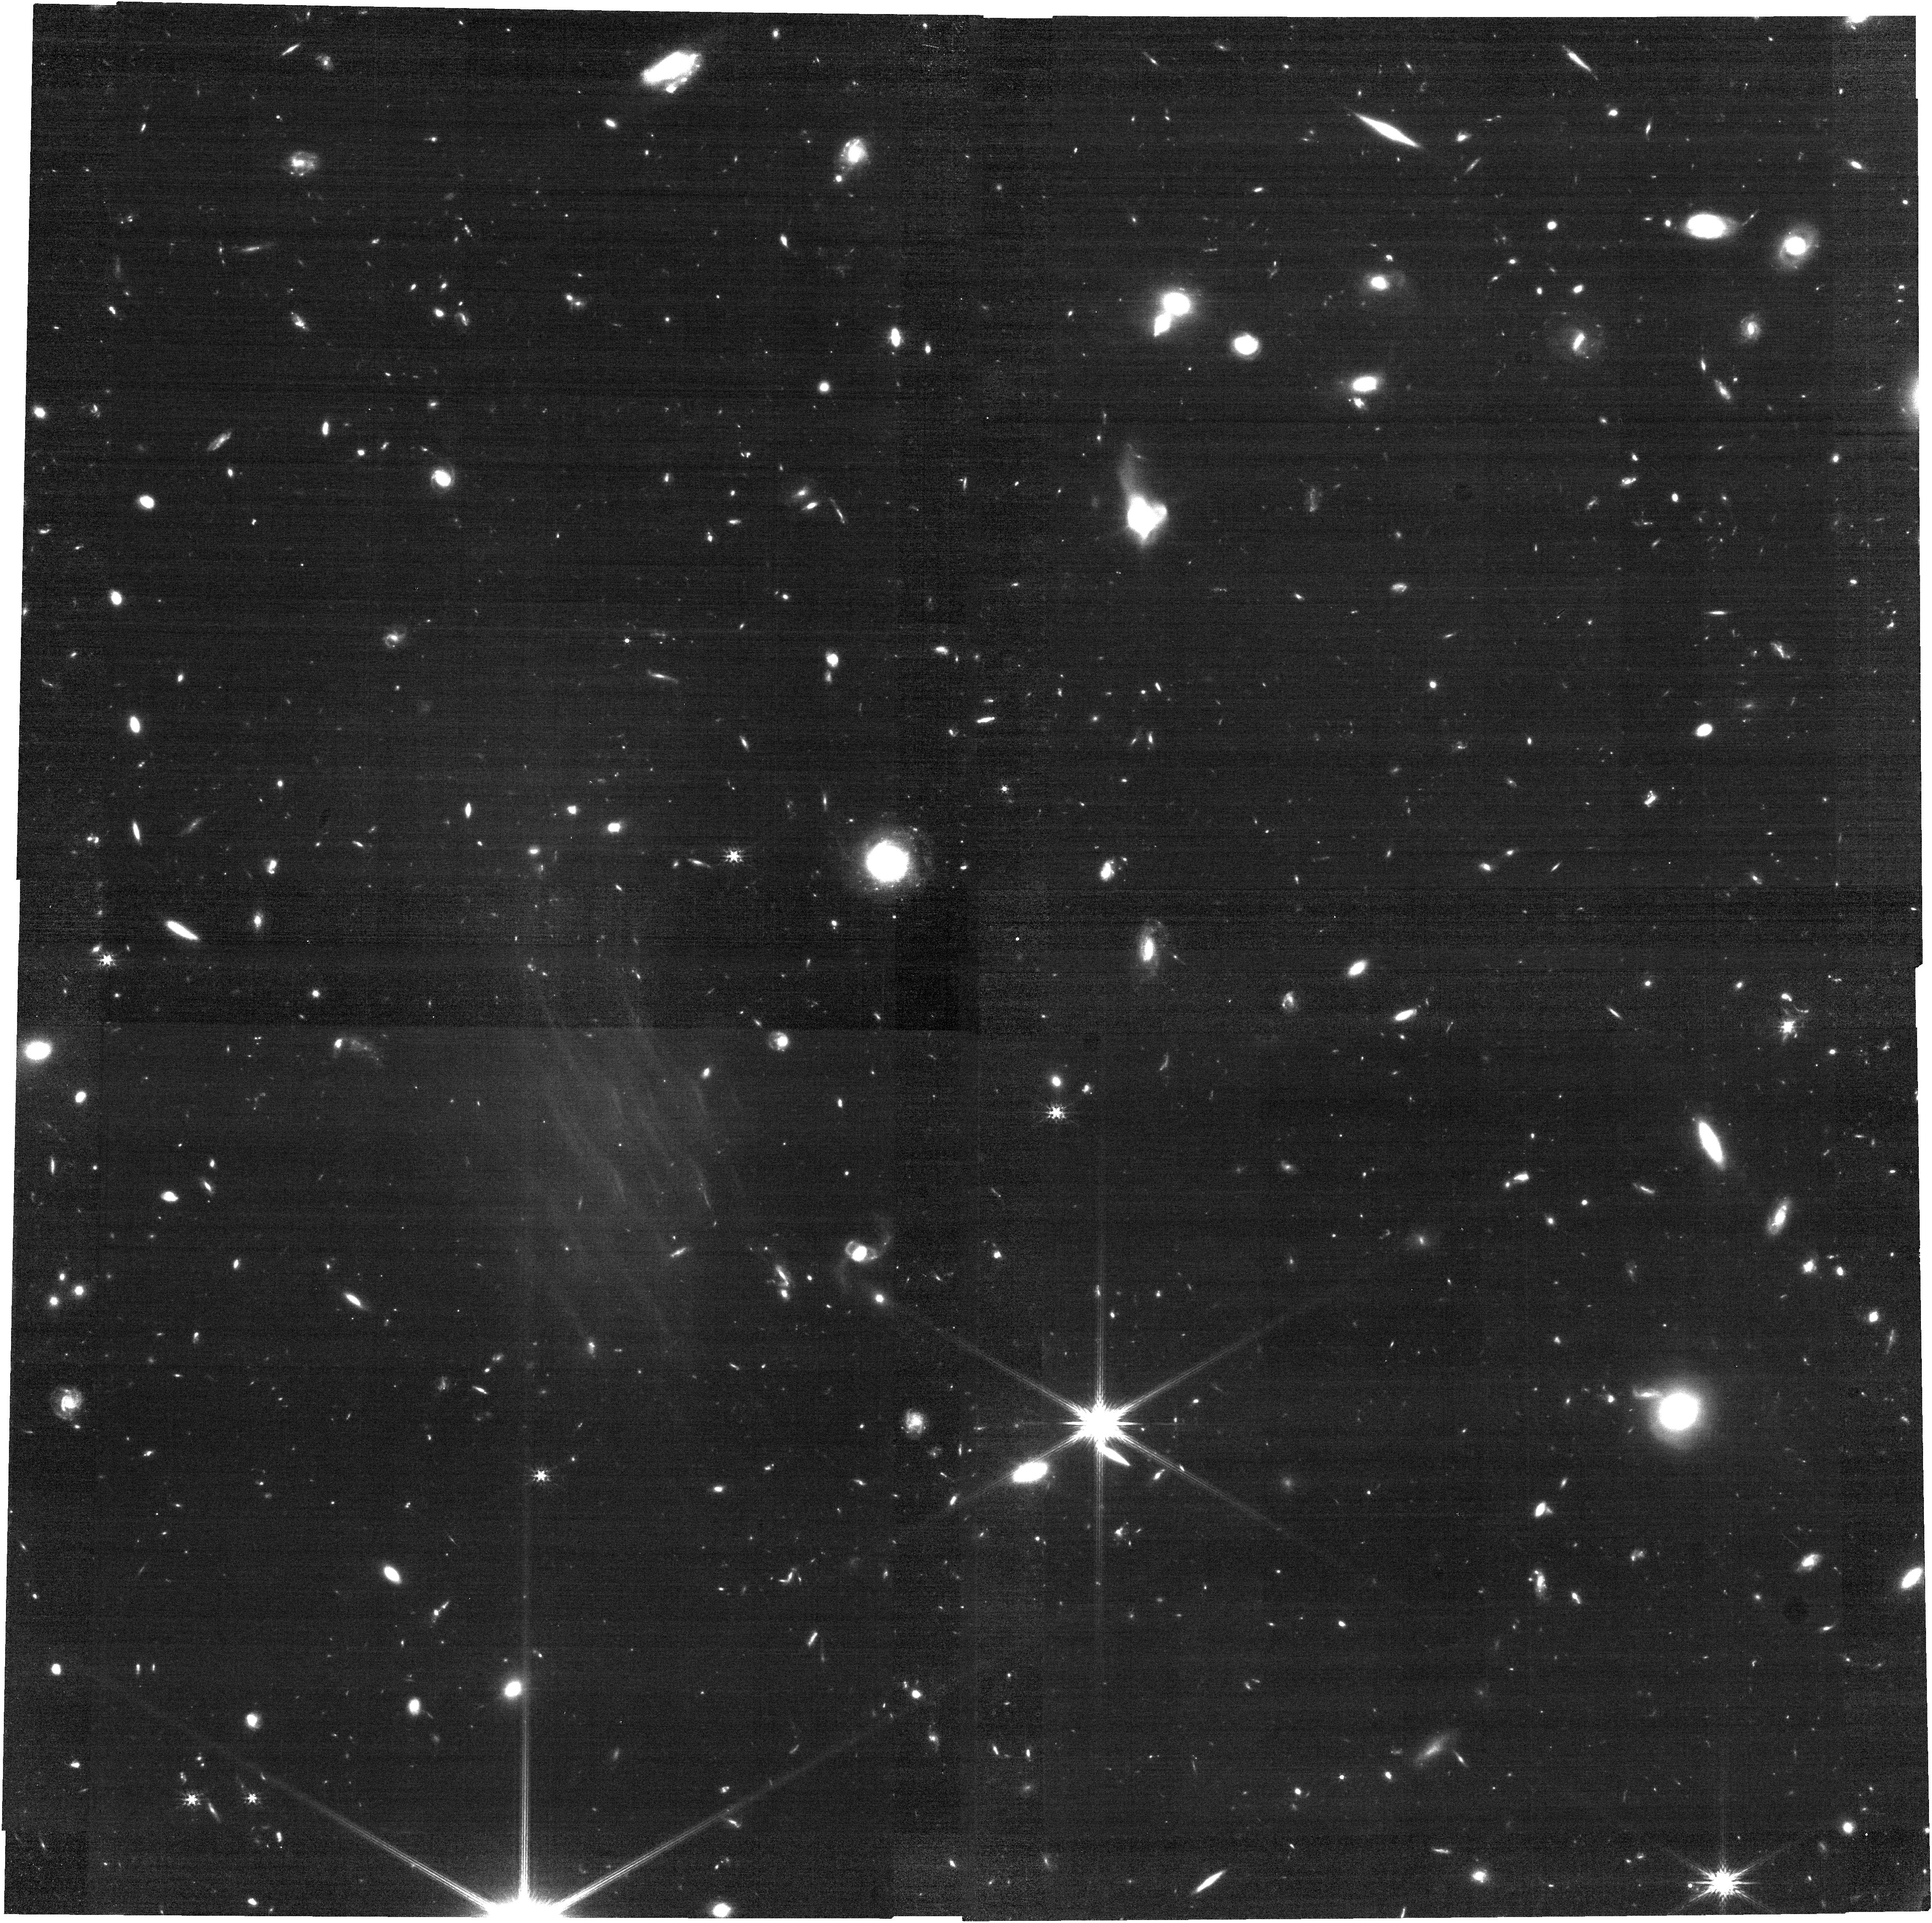
Target: J0218-0519
Instrument: NIRCAM
Filter: F200W
Exposure: 35 min
Observation ID: jw01657-o005_t001_nircam_clear-f200w

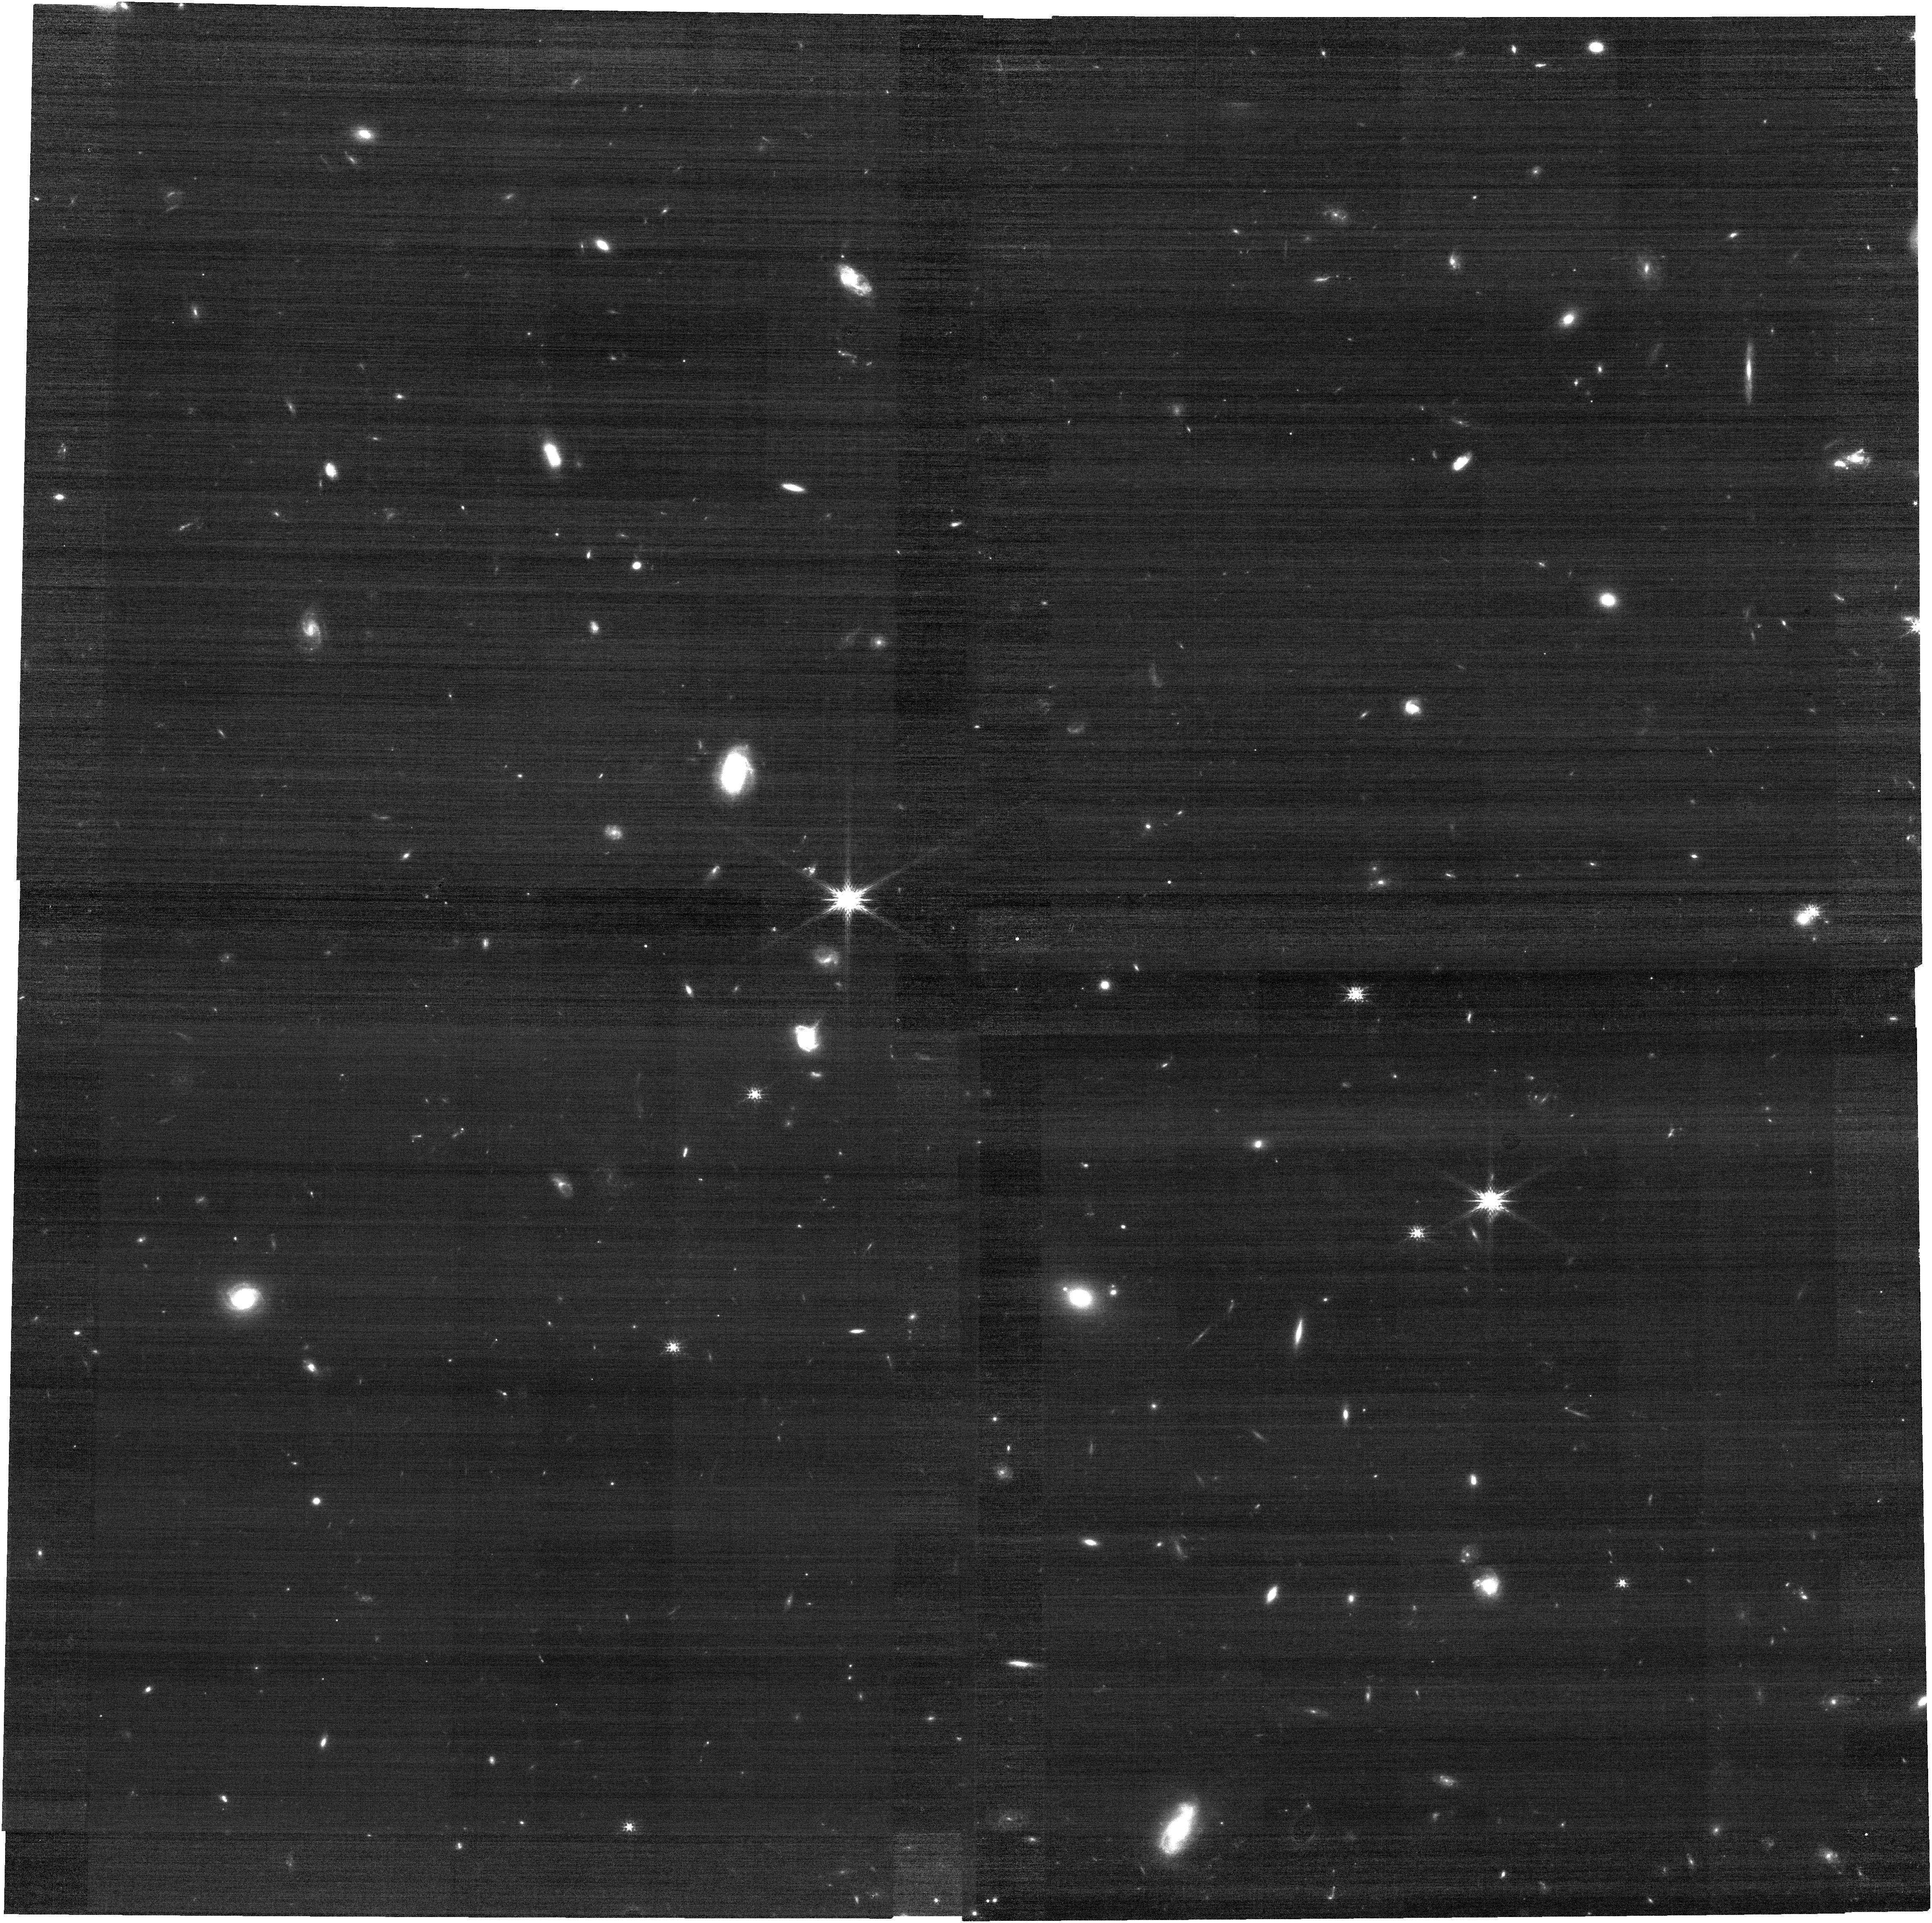
Target: J0217-0208
Instrument: NIRCAM
Filter: F150W
Exposure: 10 min
Observation ID: jw01657-o006_t002_nircam_clear-f150w

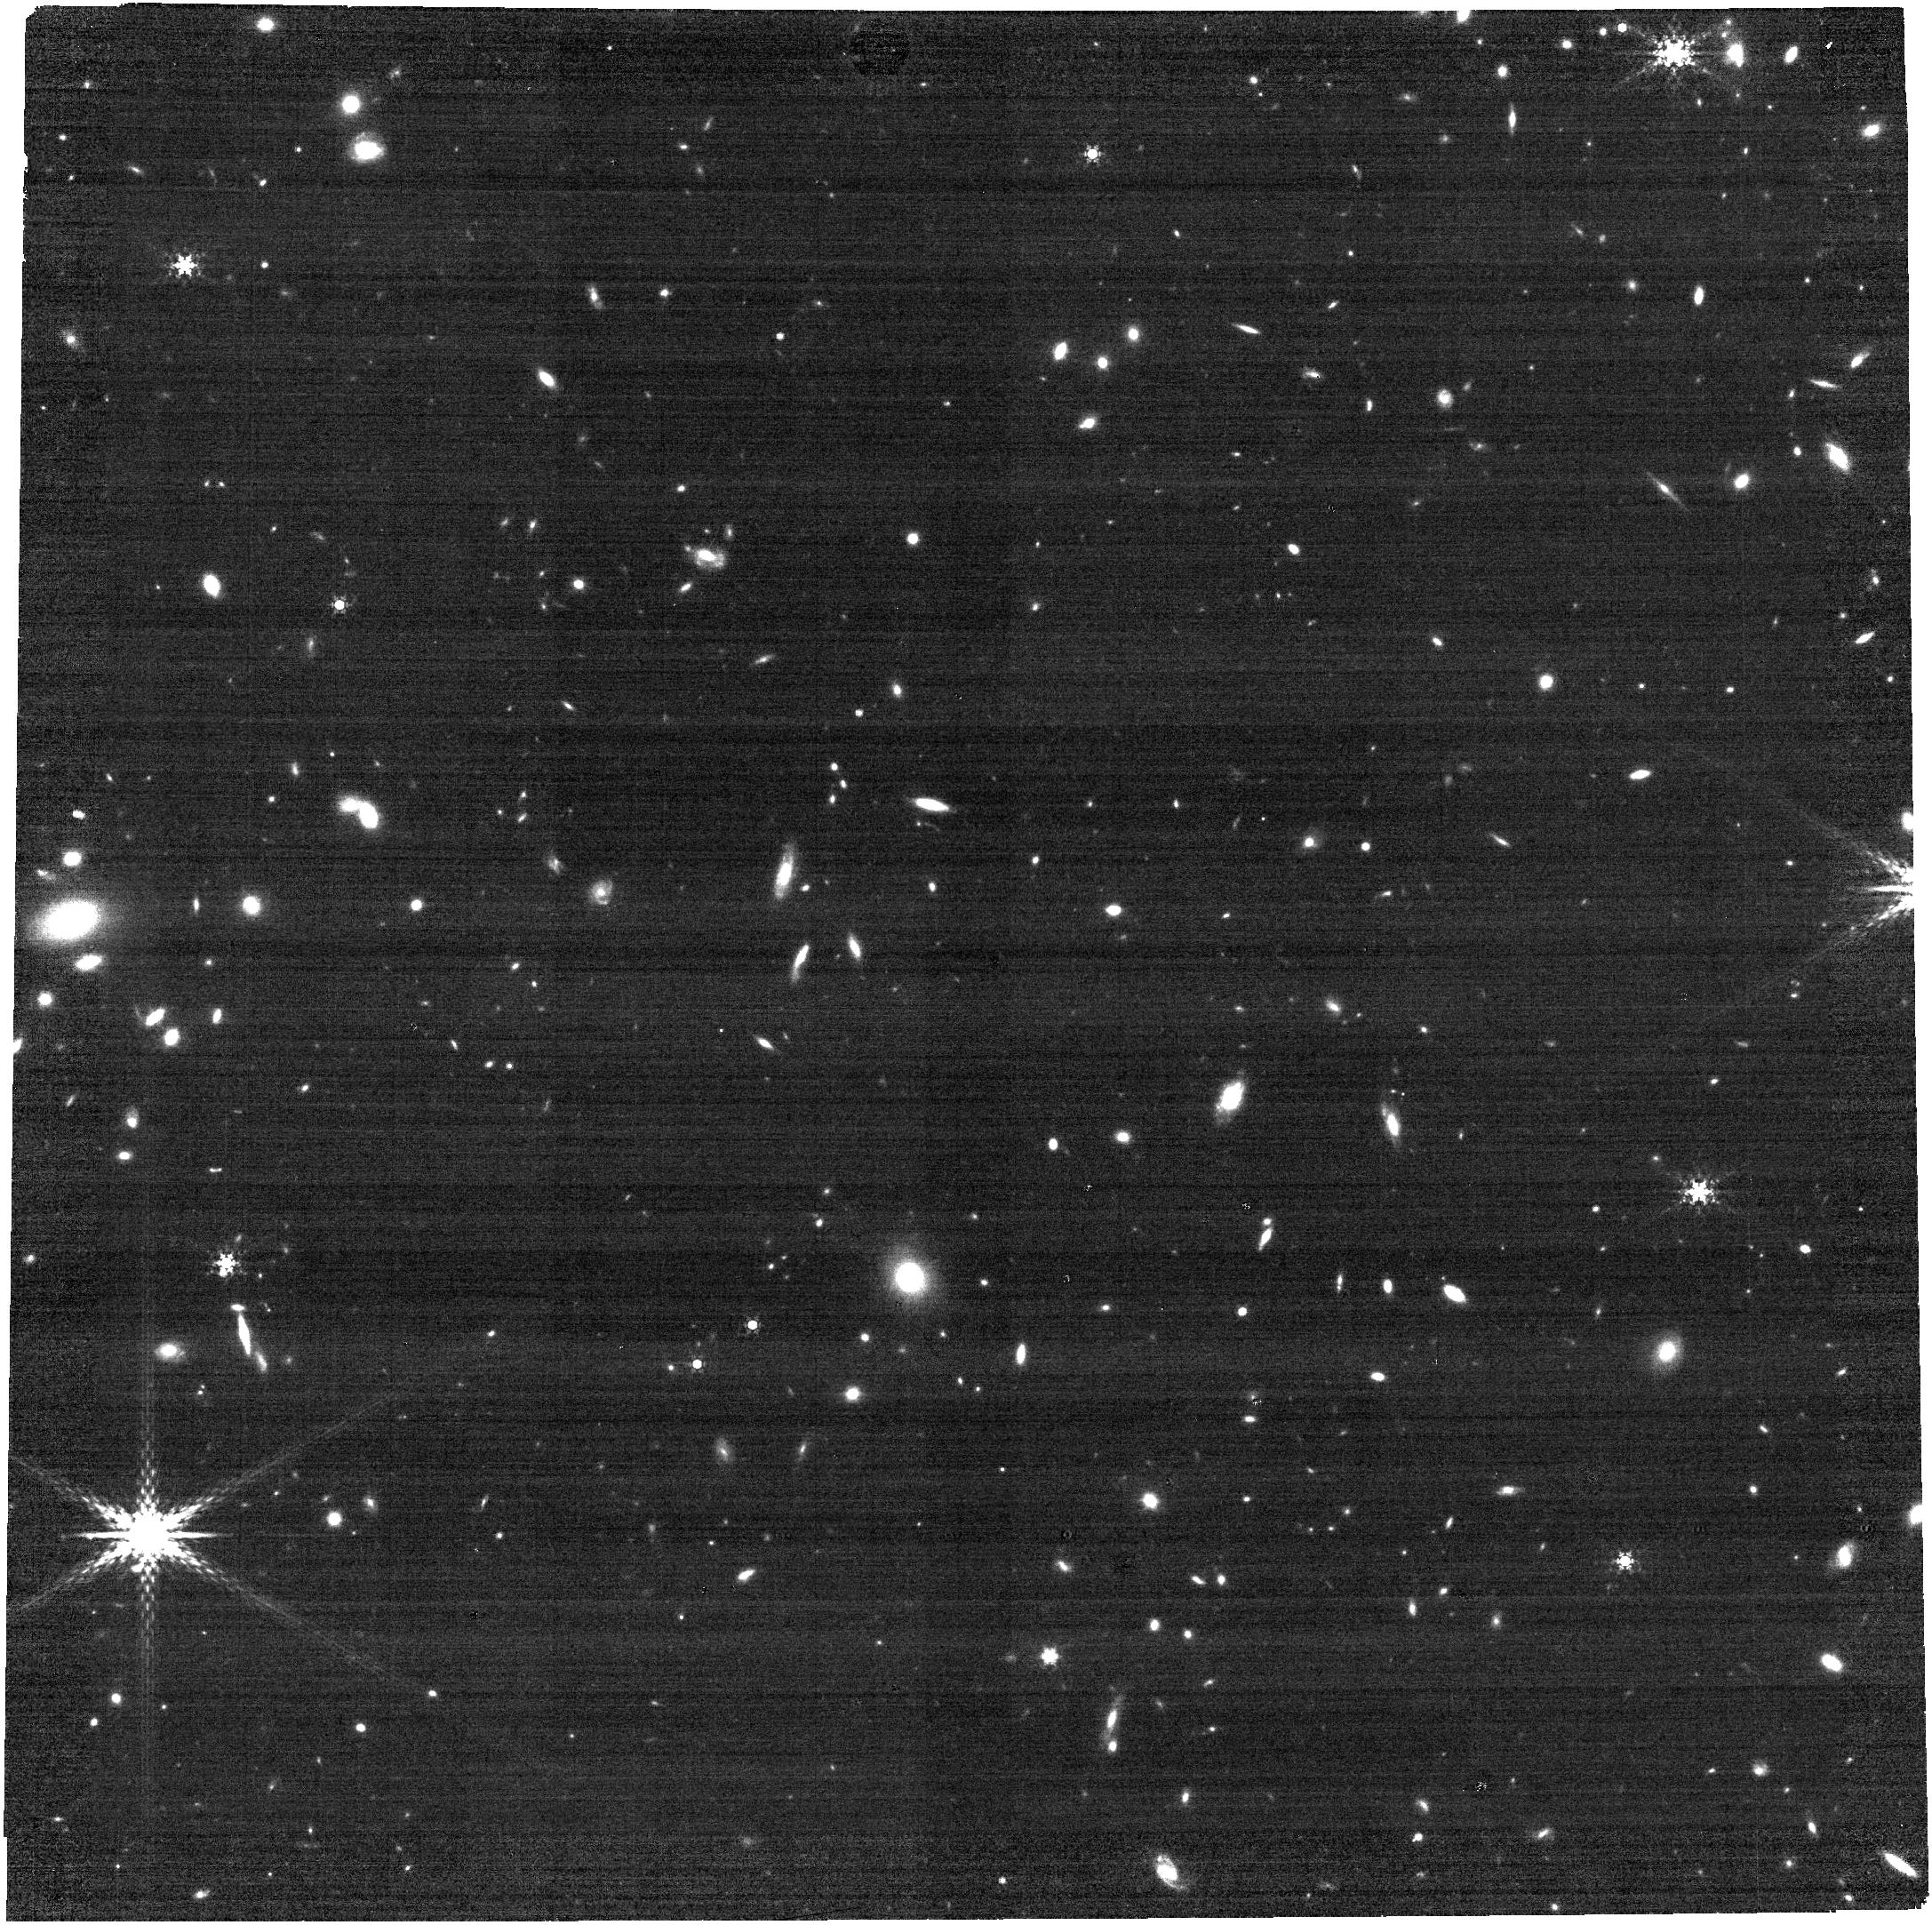
Target: J1211-0118
Instrument: NIRCAM
Filter: F410M
Exposure: 10 min
Observation ID: jw01657-o007_t003_nircam_clear-f410m

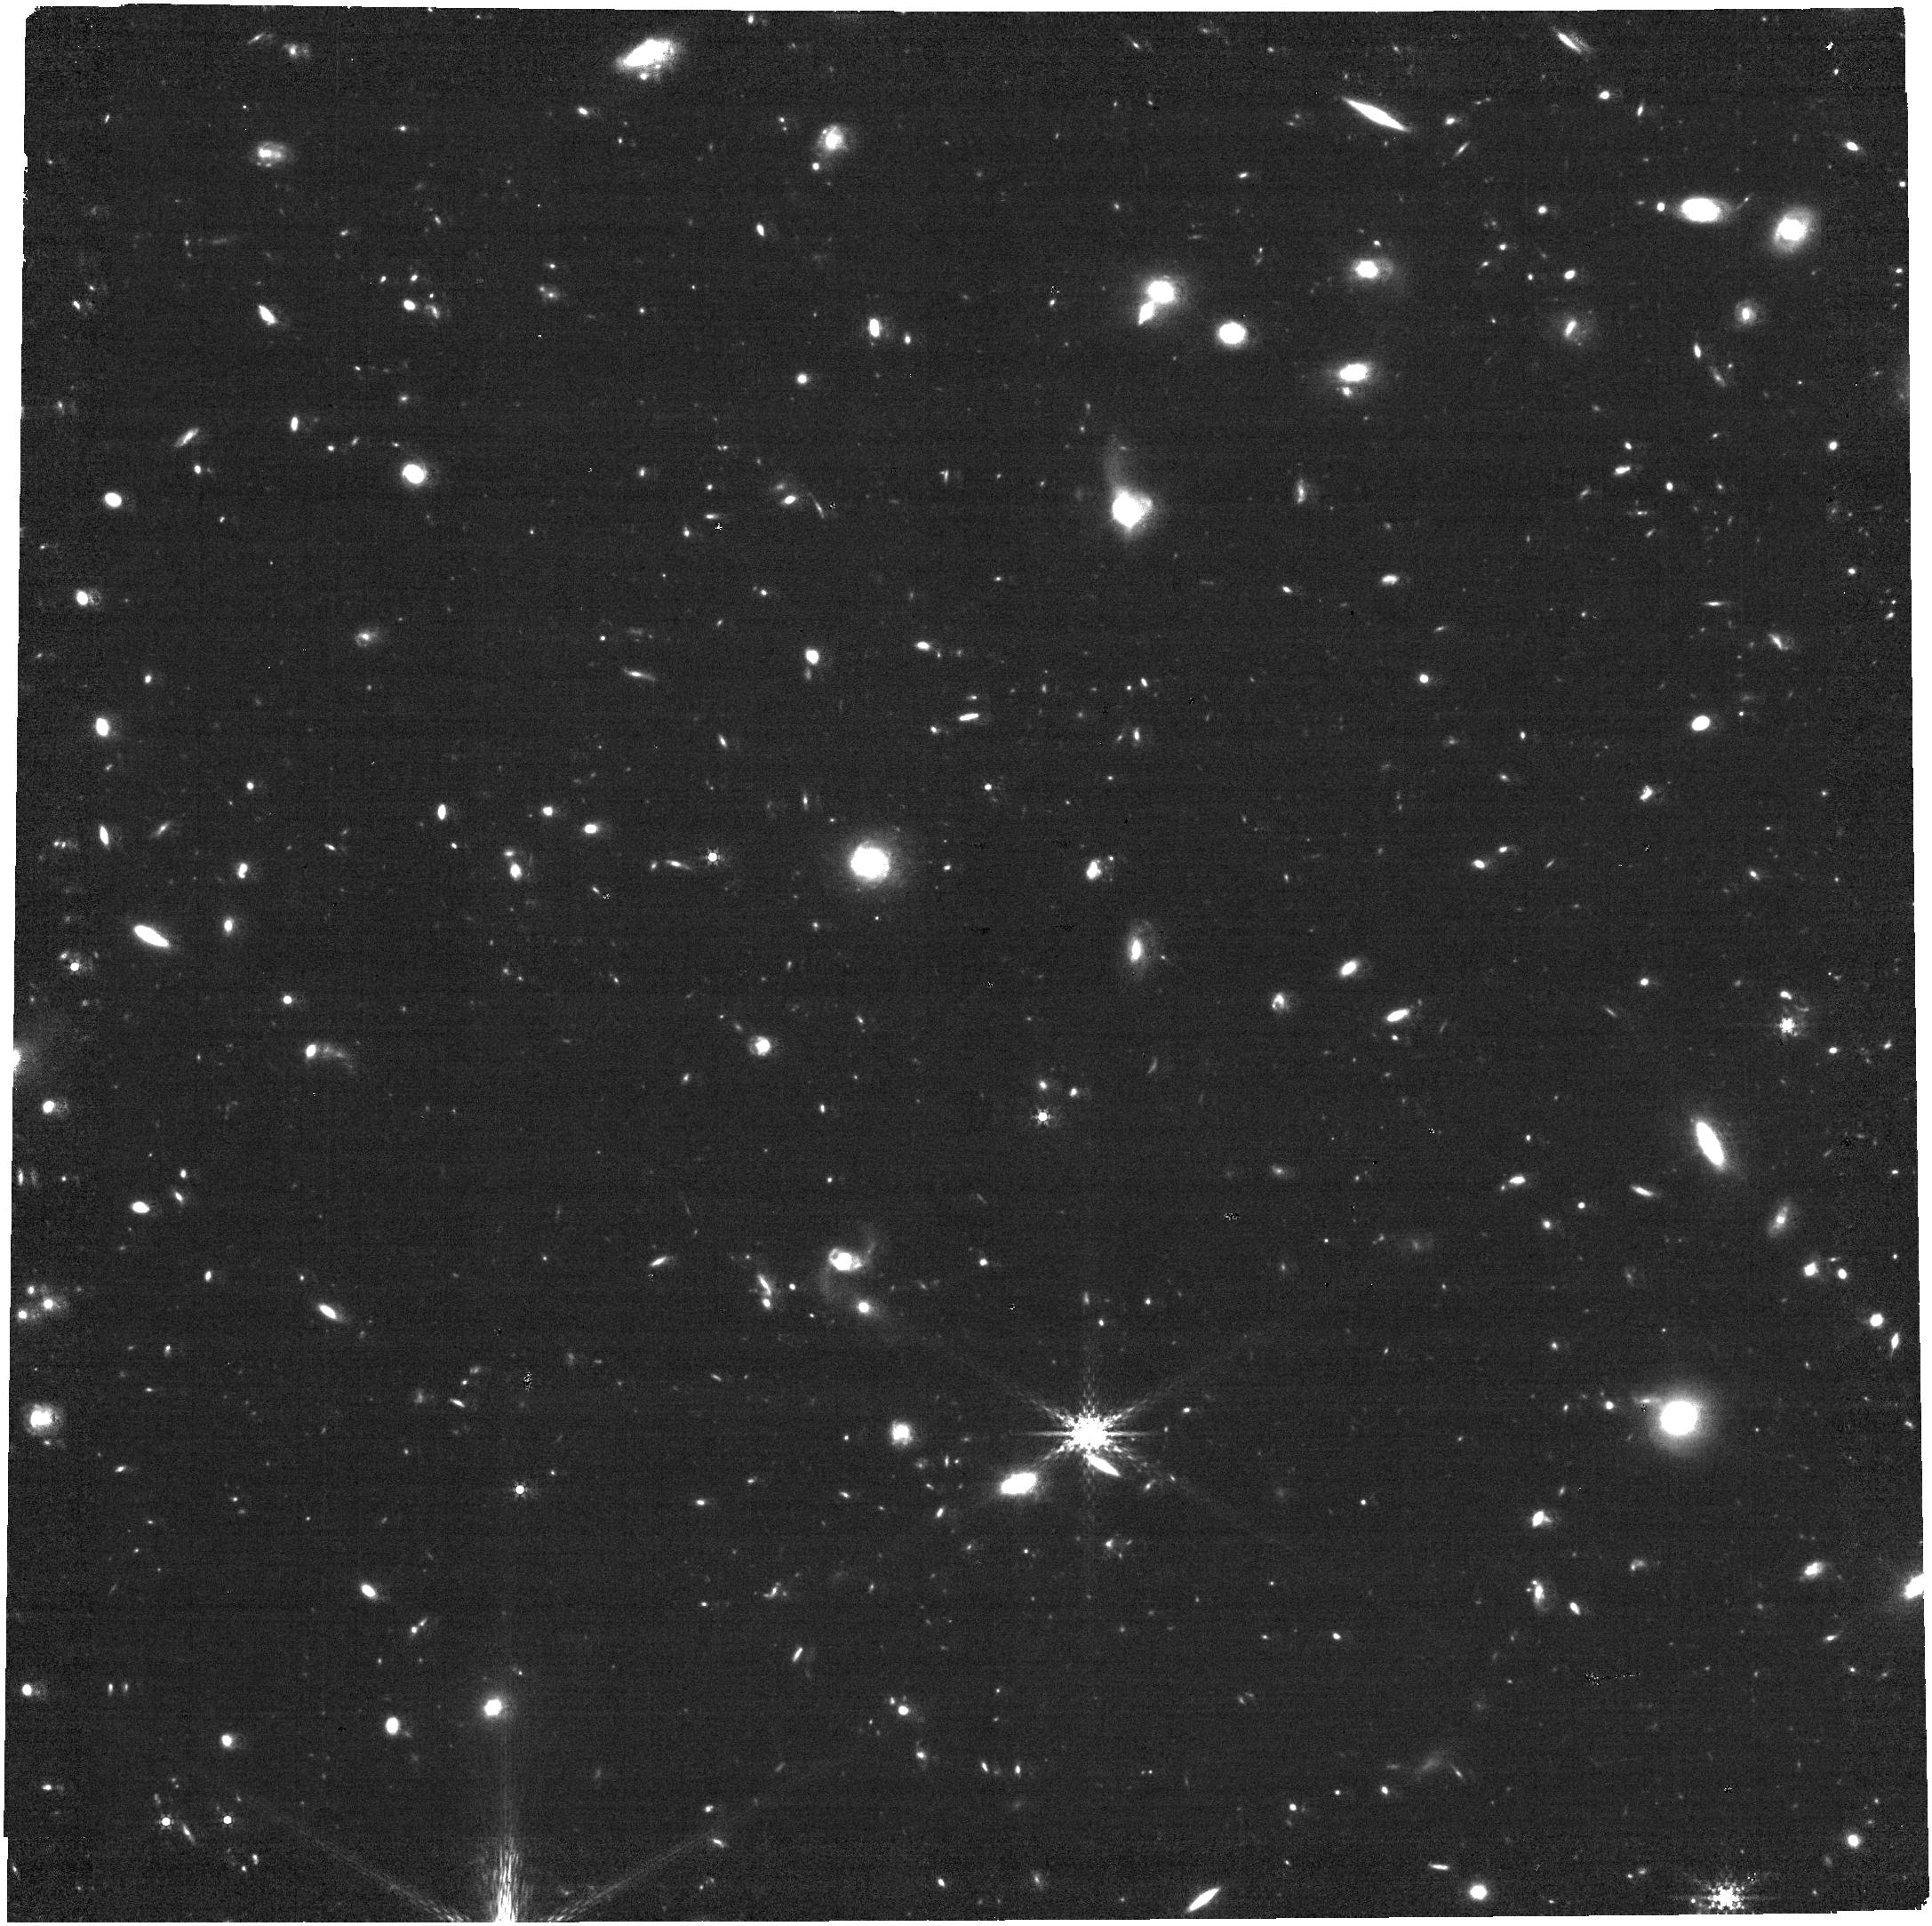
Target: J0218-0519
Instrument: NIRCAM
Filter: F360M
Exposure: 35 min
Observation ID: jw01657-o005_t001_nircam_clear-f360m

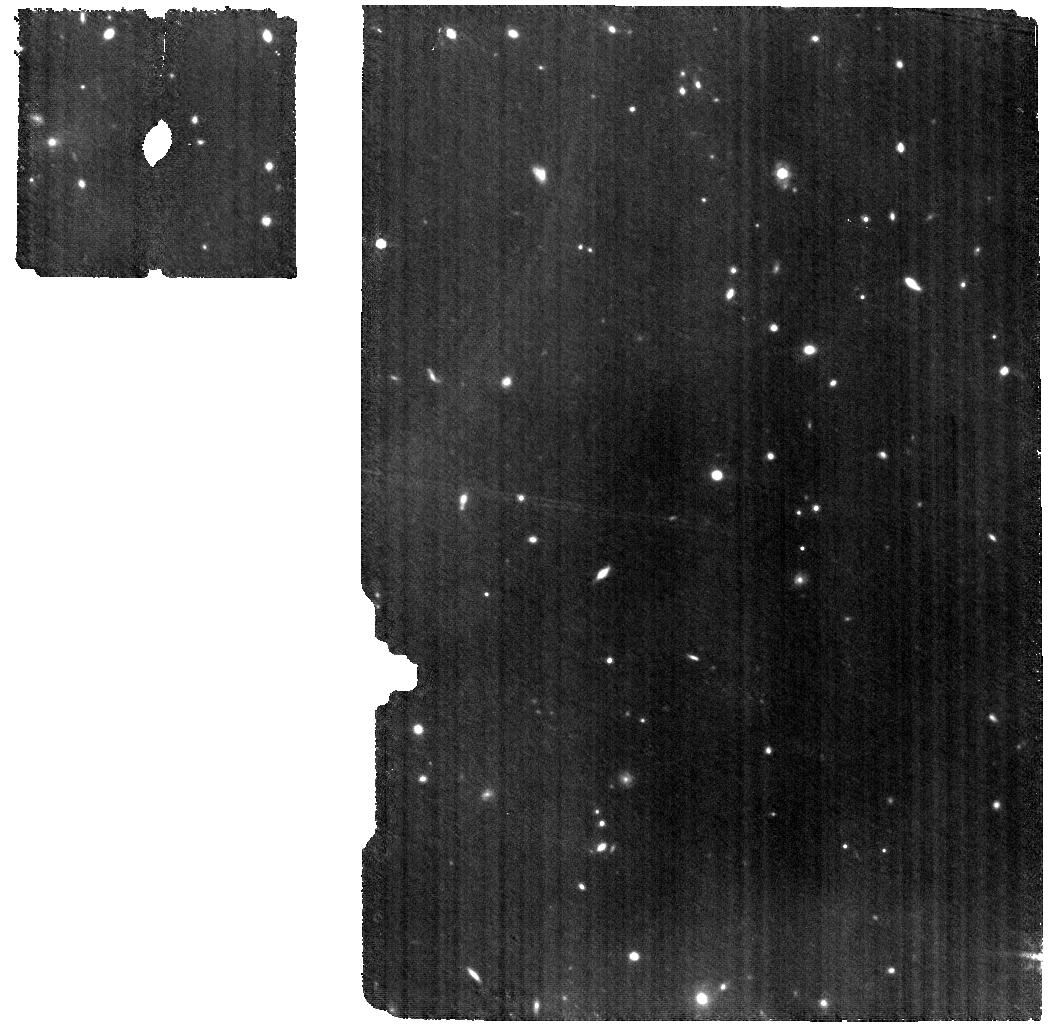
Target: J0218-0519
Instrument: MIRI
Filter: F770W
Exposure: 49 min
Observation ID: jw01657-o004_t001_miri_f770w

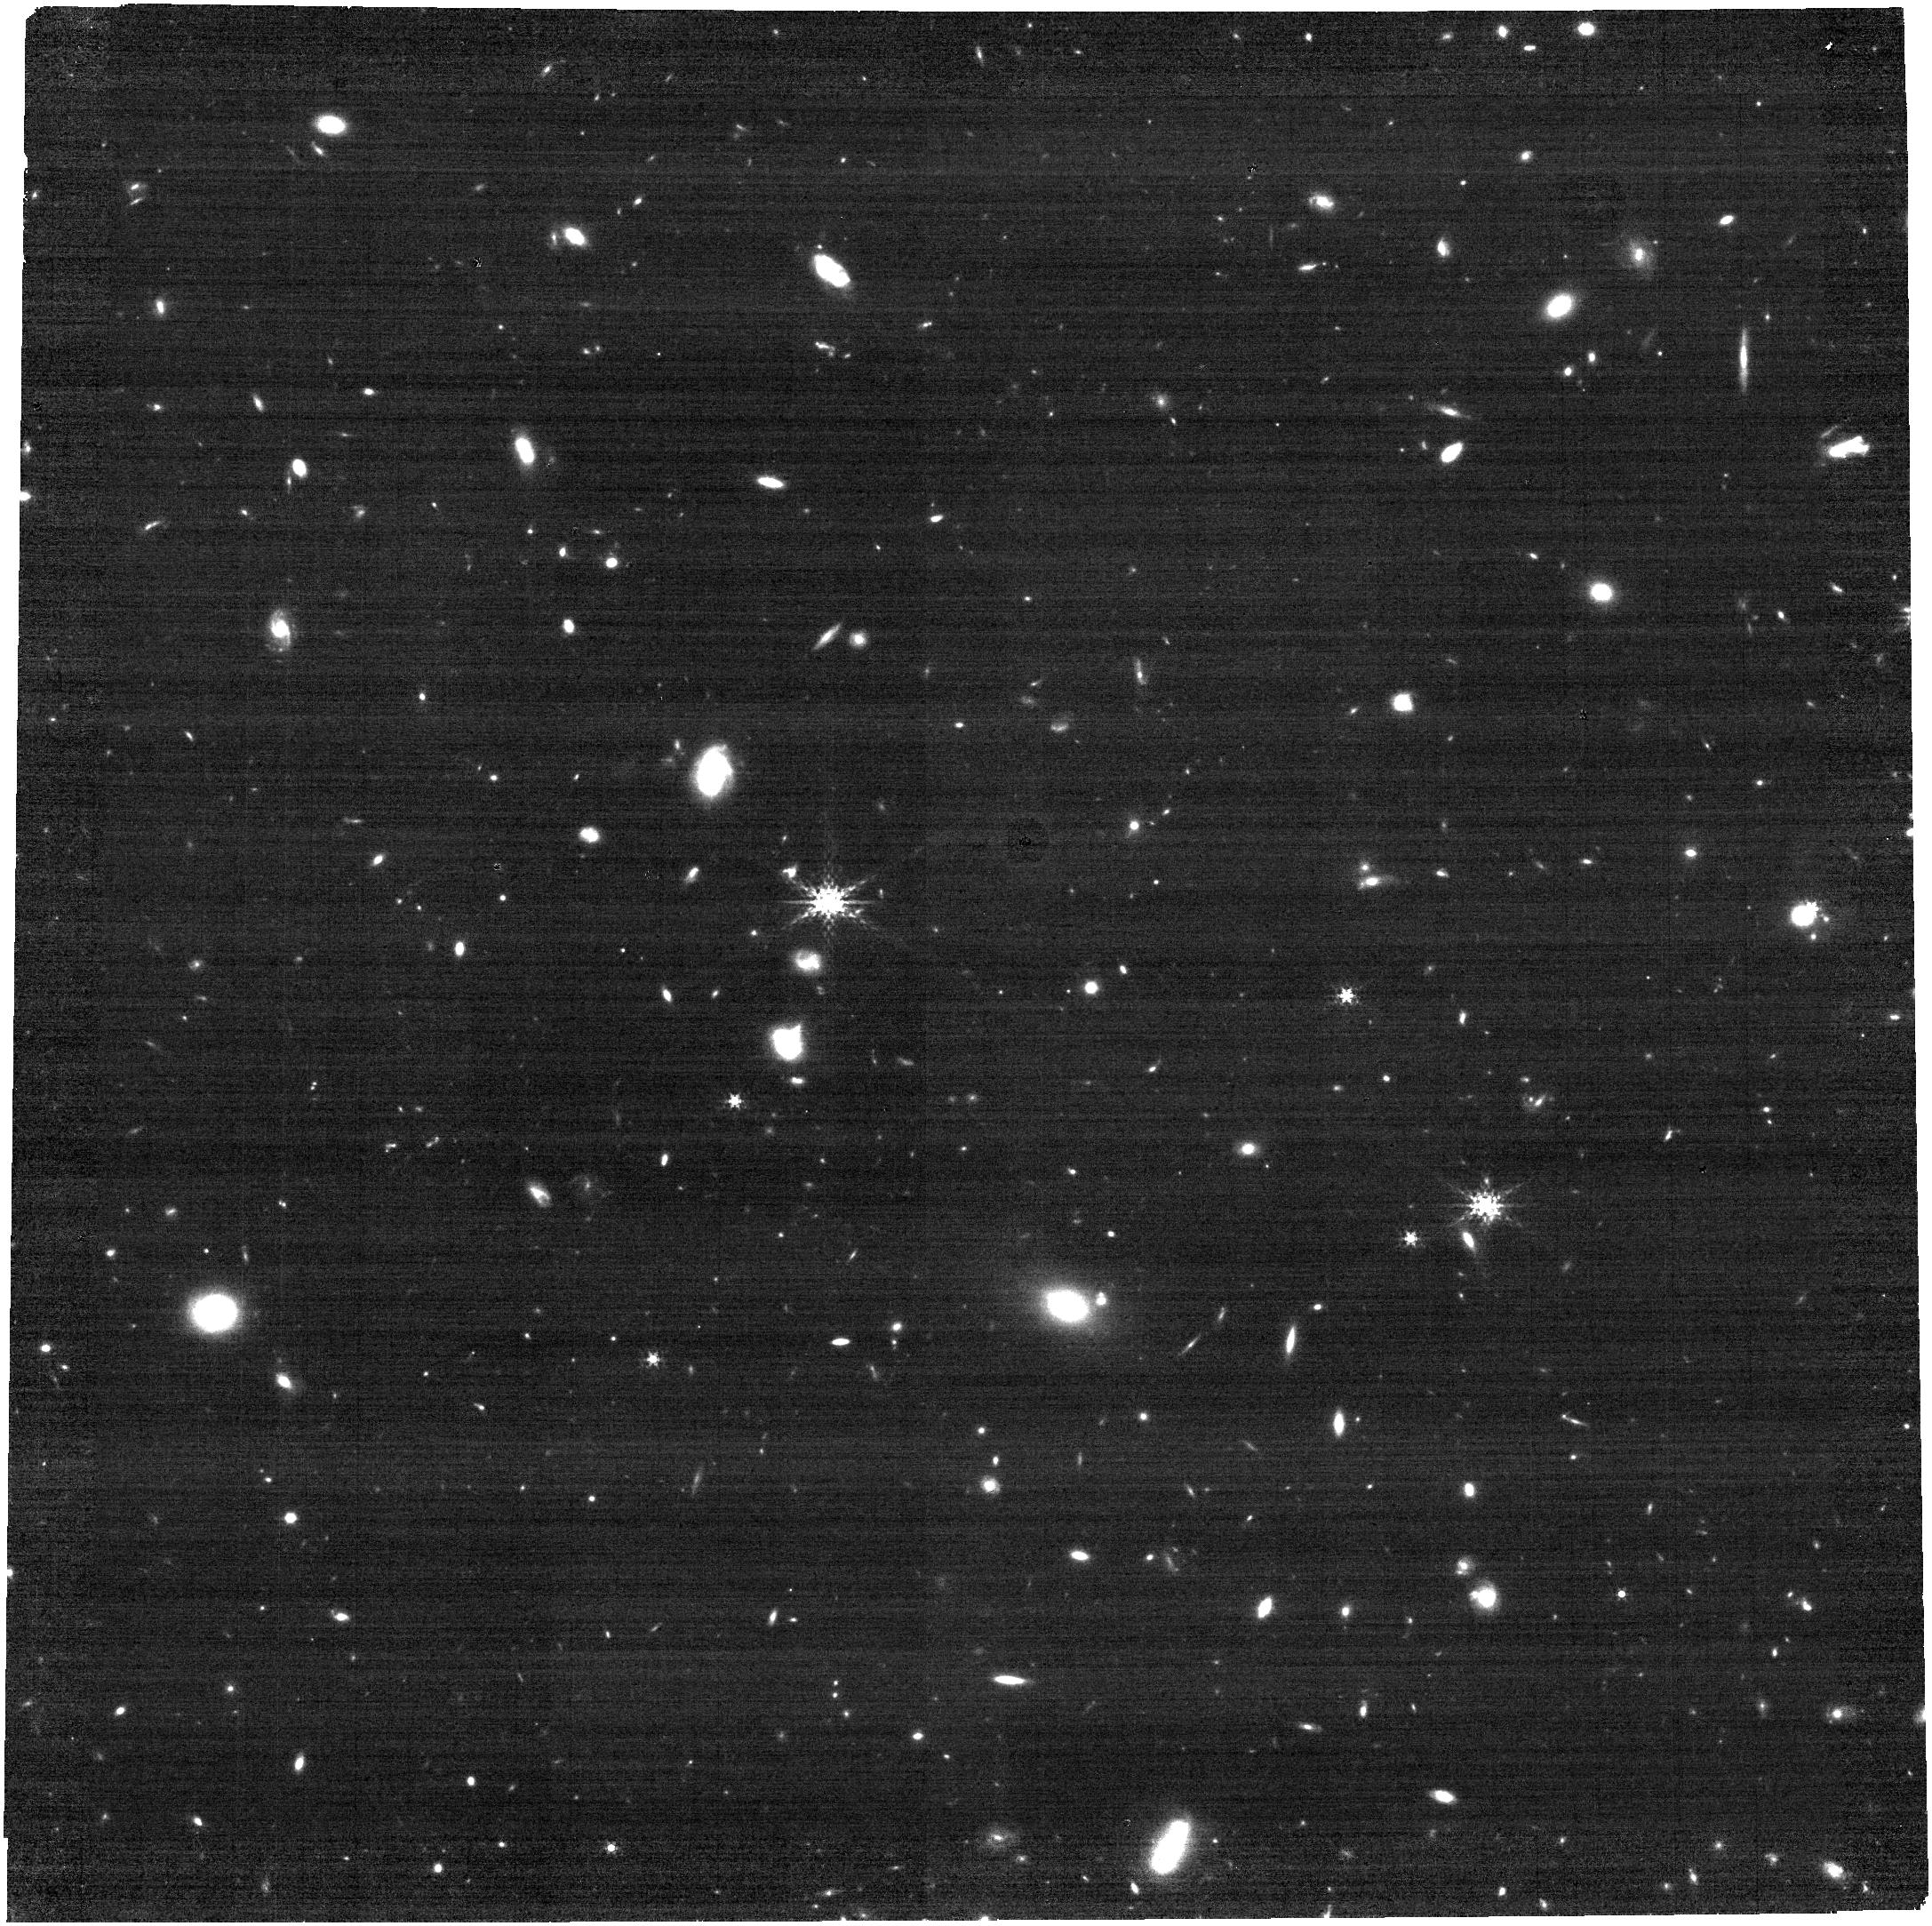
Target: J0217-0208
Instrument: NIRCAM
Filter: F300M
Exposure: 10 min
Observation ID: jw01657-o006_t002_nircam_clear-f300m

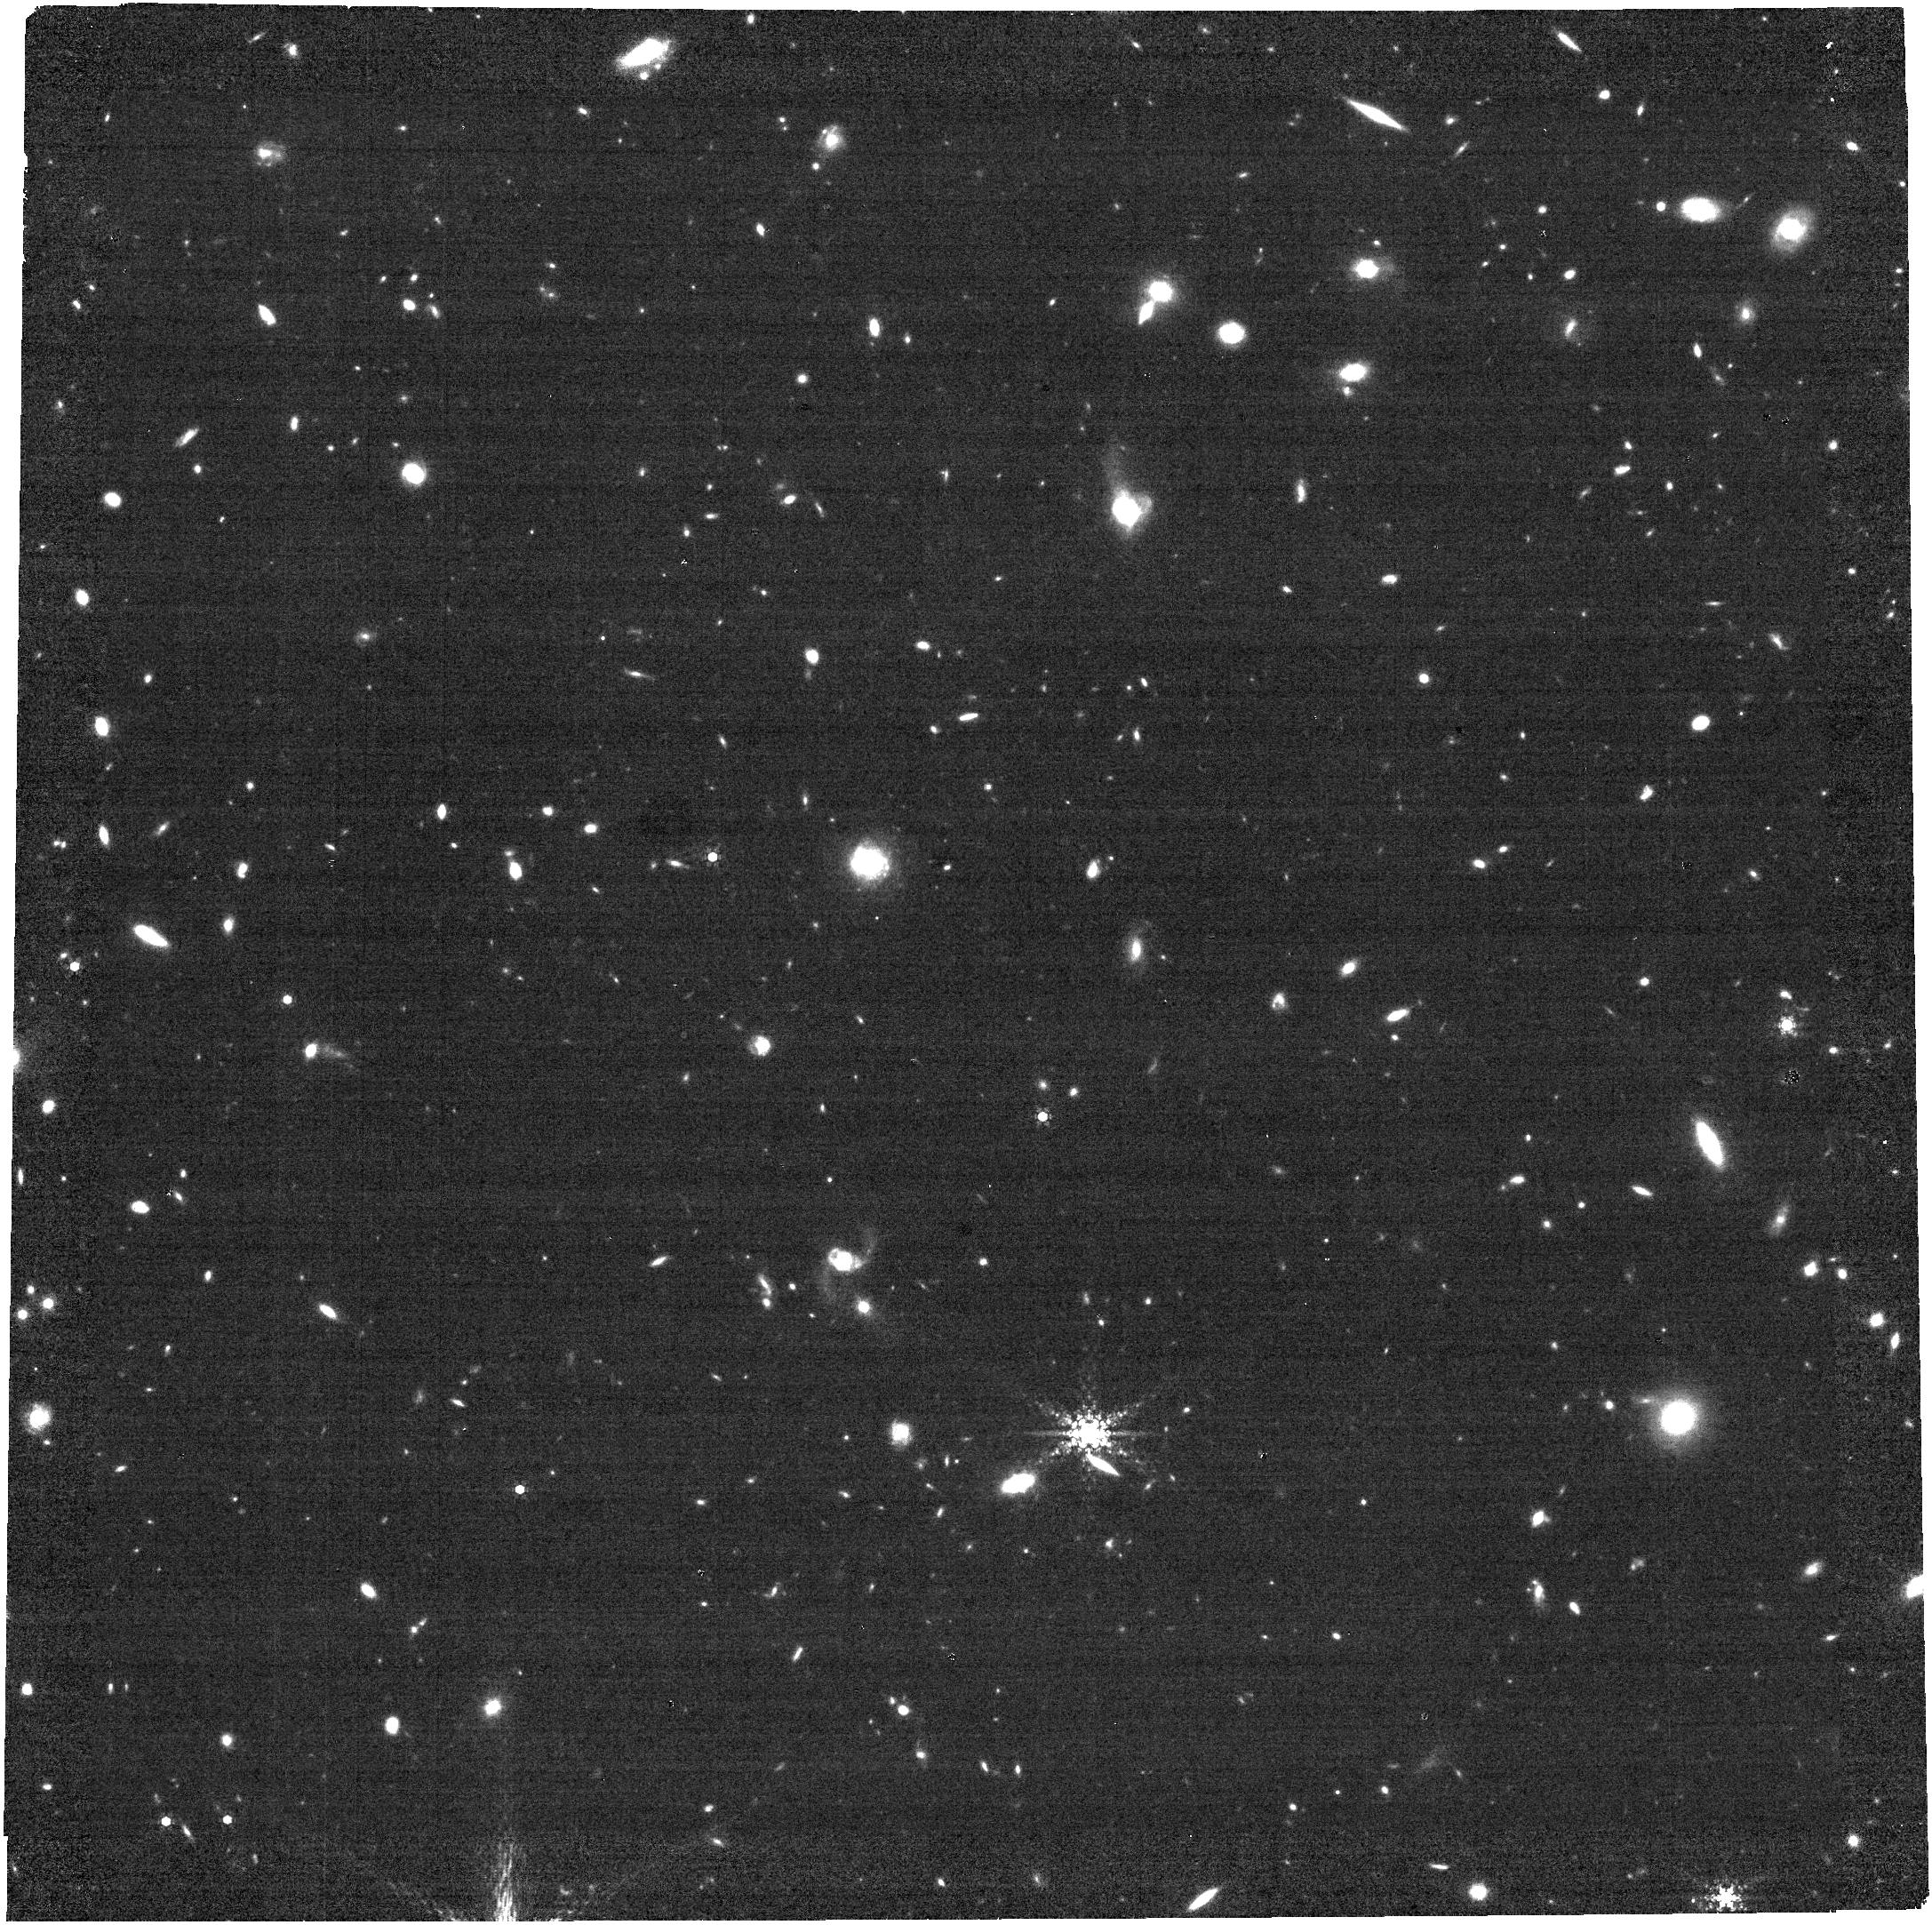
Target: J0218-0519
Instrument: NIRCAM
Filter: F430M
Exposure: 35 min
Observation ID: jw01657-o005_t001_nircam_clear-f430m

Anchoring z>6 Galaxy Metallicities using T_e and n_e Diagnostics Enabled by JWST and ALMA Spectroscopy (PI: Harikane, Yuichi)

We propose deep NIRSpec and MIRI IFU spectroscopy targeting 3 galaxies at z=6.0-7.2 covered by ALMA [OIII]88um observations in order to derive gas-phase metallicities at z>6 using the reliable direct electron temperature method. Accurate gas-phase metallicities are crucial for understanding the formation and growth of early galaxies, but diagnostic calibrations to infer metallicity from strong-line ratios have not yet been established at high redshifts. Obtaining temperature-based metallicities of z>6 sources represents the most direct and robust solution to this problem. Although the direct method usually relies on temperature-sensitive auroral lines that are too faint to detect at z>6, we will accomplish this goal by combining measures of the temperature-sensitive far-infrared fine structure line [OIII]88um (from ALMA) with rest-frame optical lines (Ha, Hb, [OIII]4959,5007, and density-sensitive [OII]3726,3729 from JWST). Our program will deliver robust measures of the mass-metallicity relation to z~6-7 along with accompanying constraints on dynamical and gas masses, ionization parameter, and ionizing spectral shape. These constraints will allow us to understand the formation of luminous z~6 sources, the role of feedback in governing their growth, and their impact on cosmic reionization. Most significantly, direct-method metallicities derived from this program will serve as the first calibrating `anchor' for statistical studies of metallicities and ionization parameters for galaxies in GTO/ERS and other samples, derived using the strong-line method. The combination will provide robust data for understanding early galaxy formation and the sources of cosmic reionization.